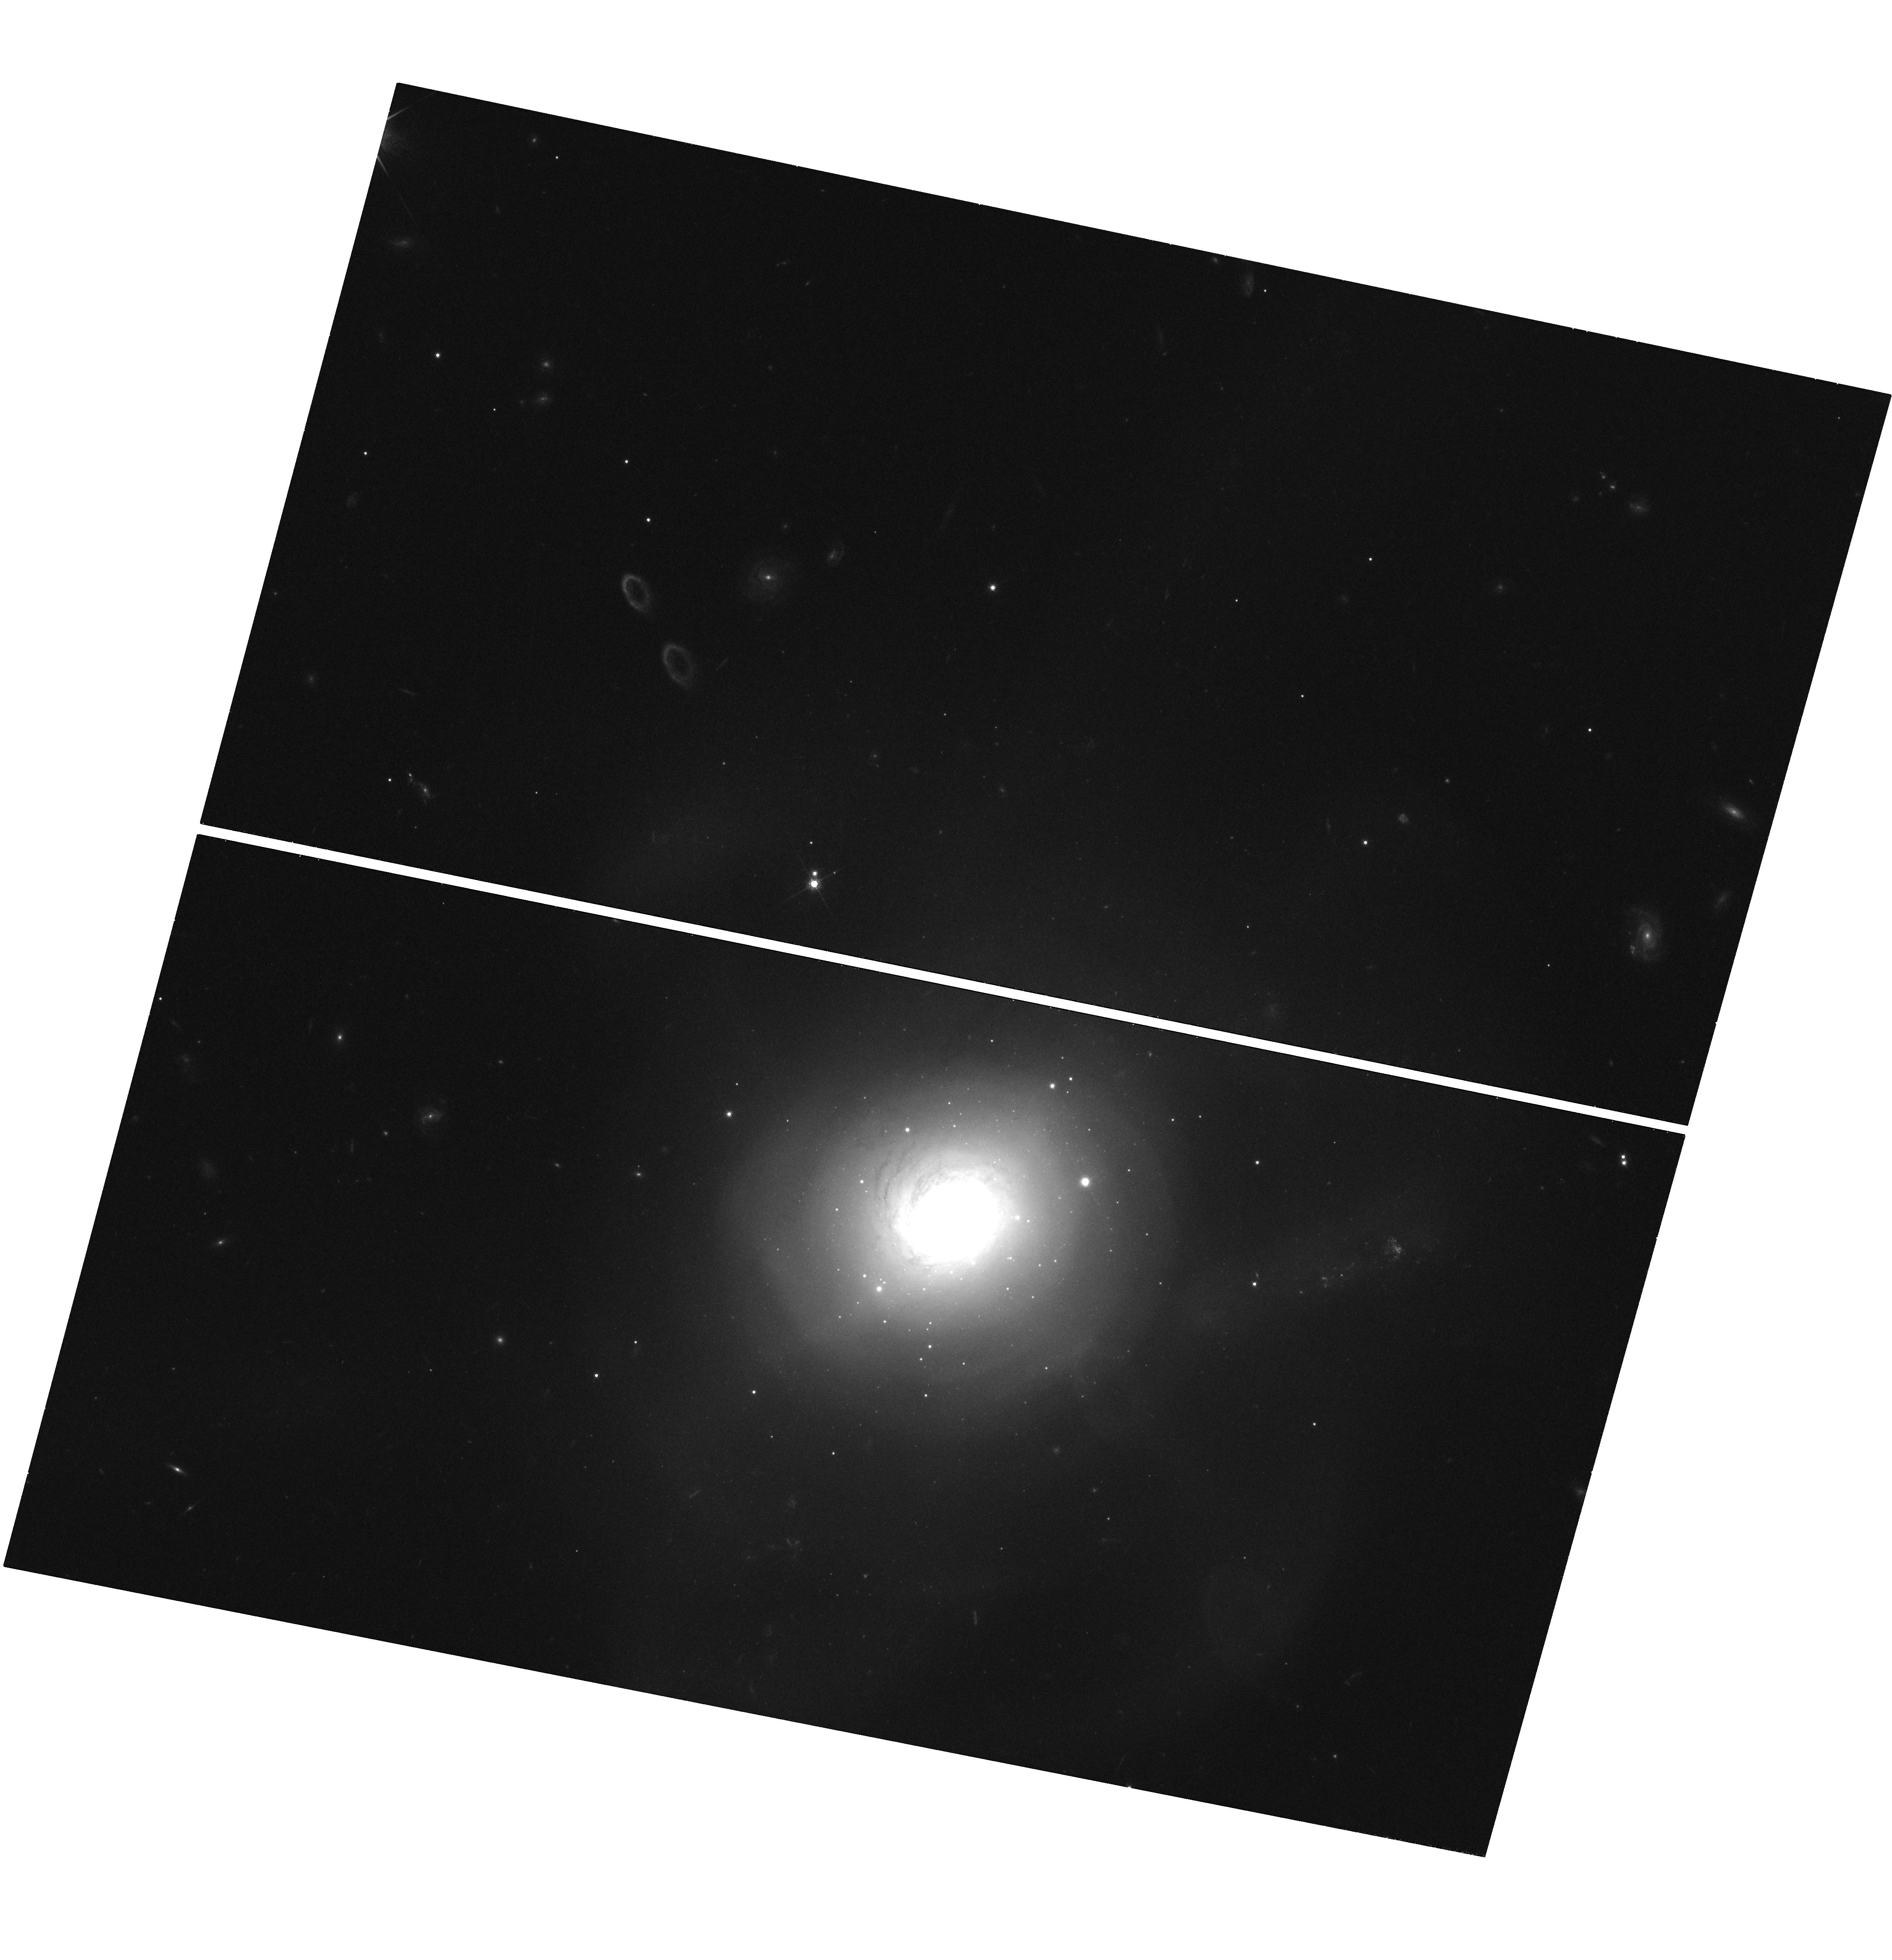
Target: NGC7252-2
Instrument: WFC3/UVIS
Filter: F775W
Exposure: 35 min
Observation ID: hst_11554_02_wfc3_uvis_f775w_ib1t02

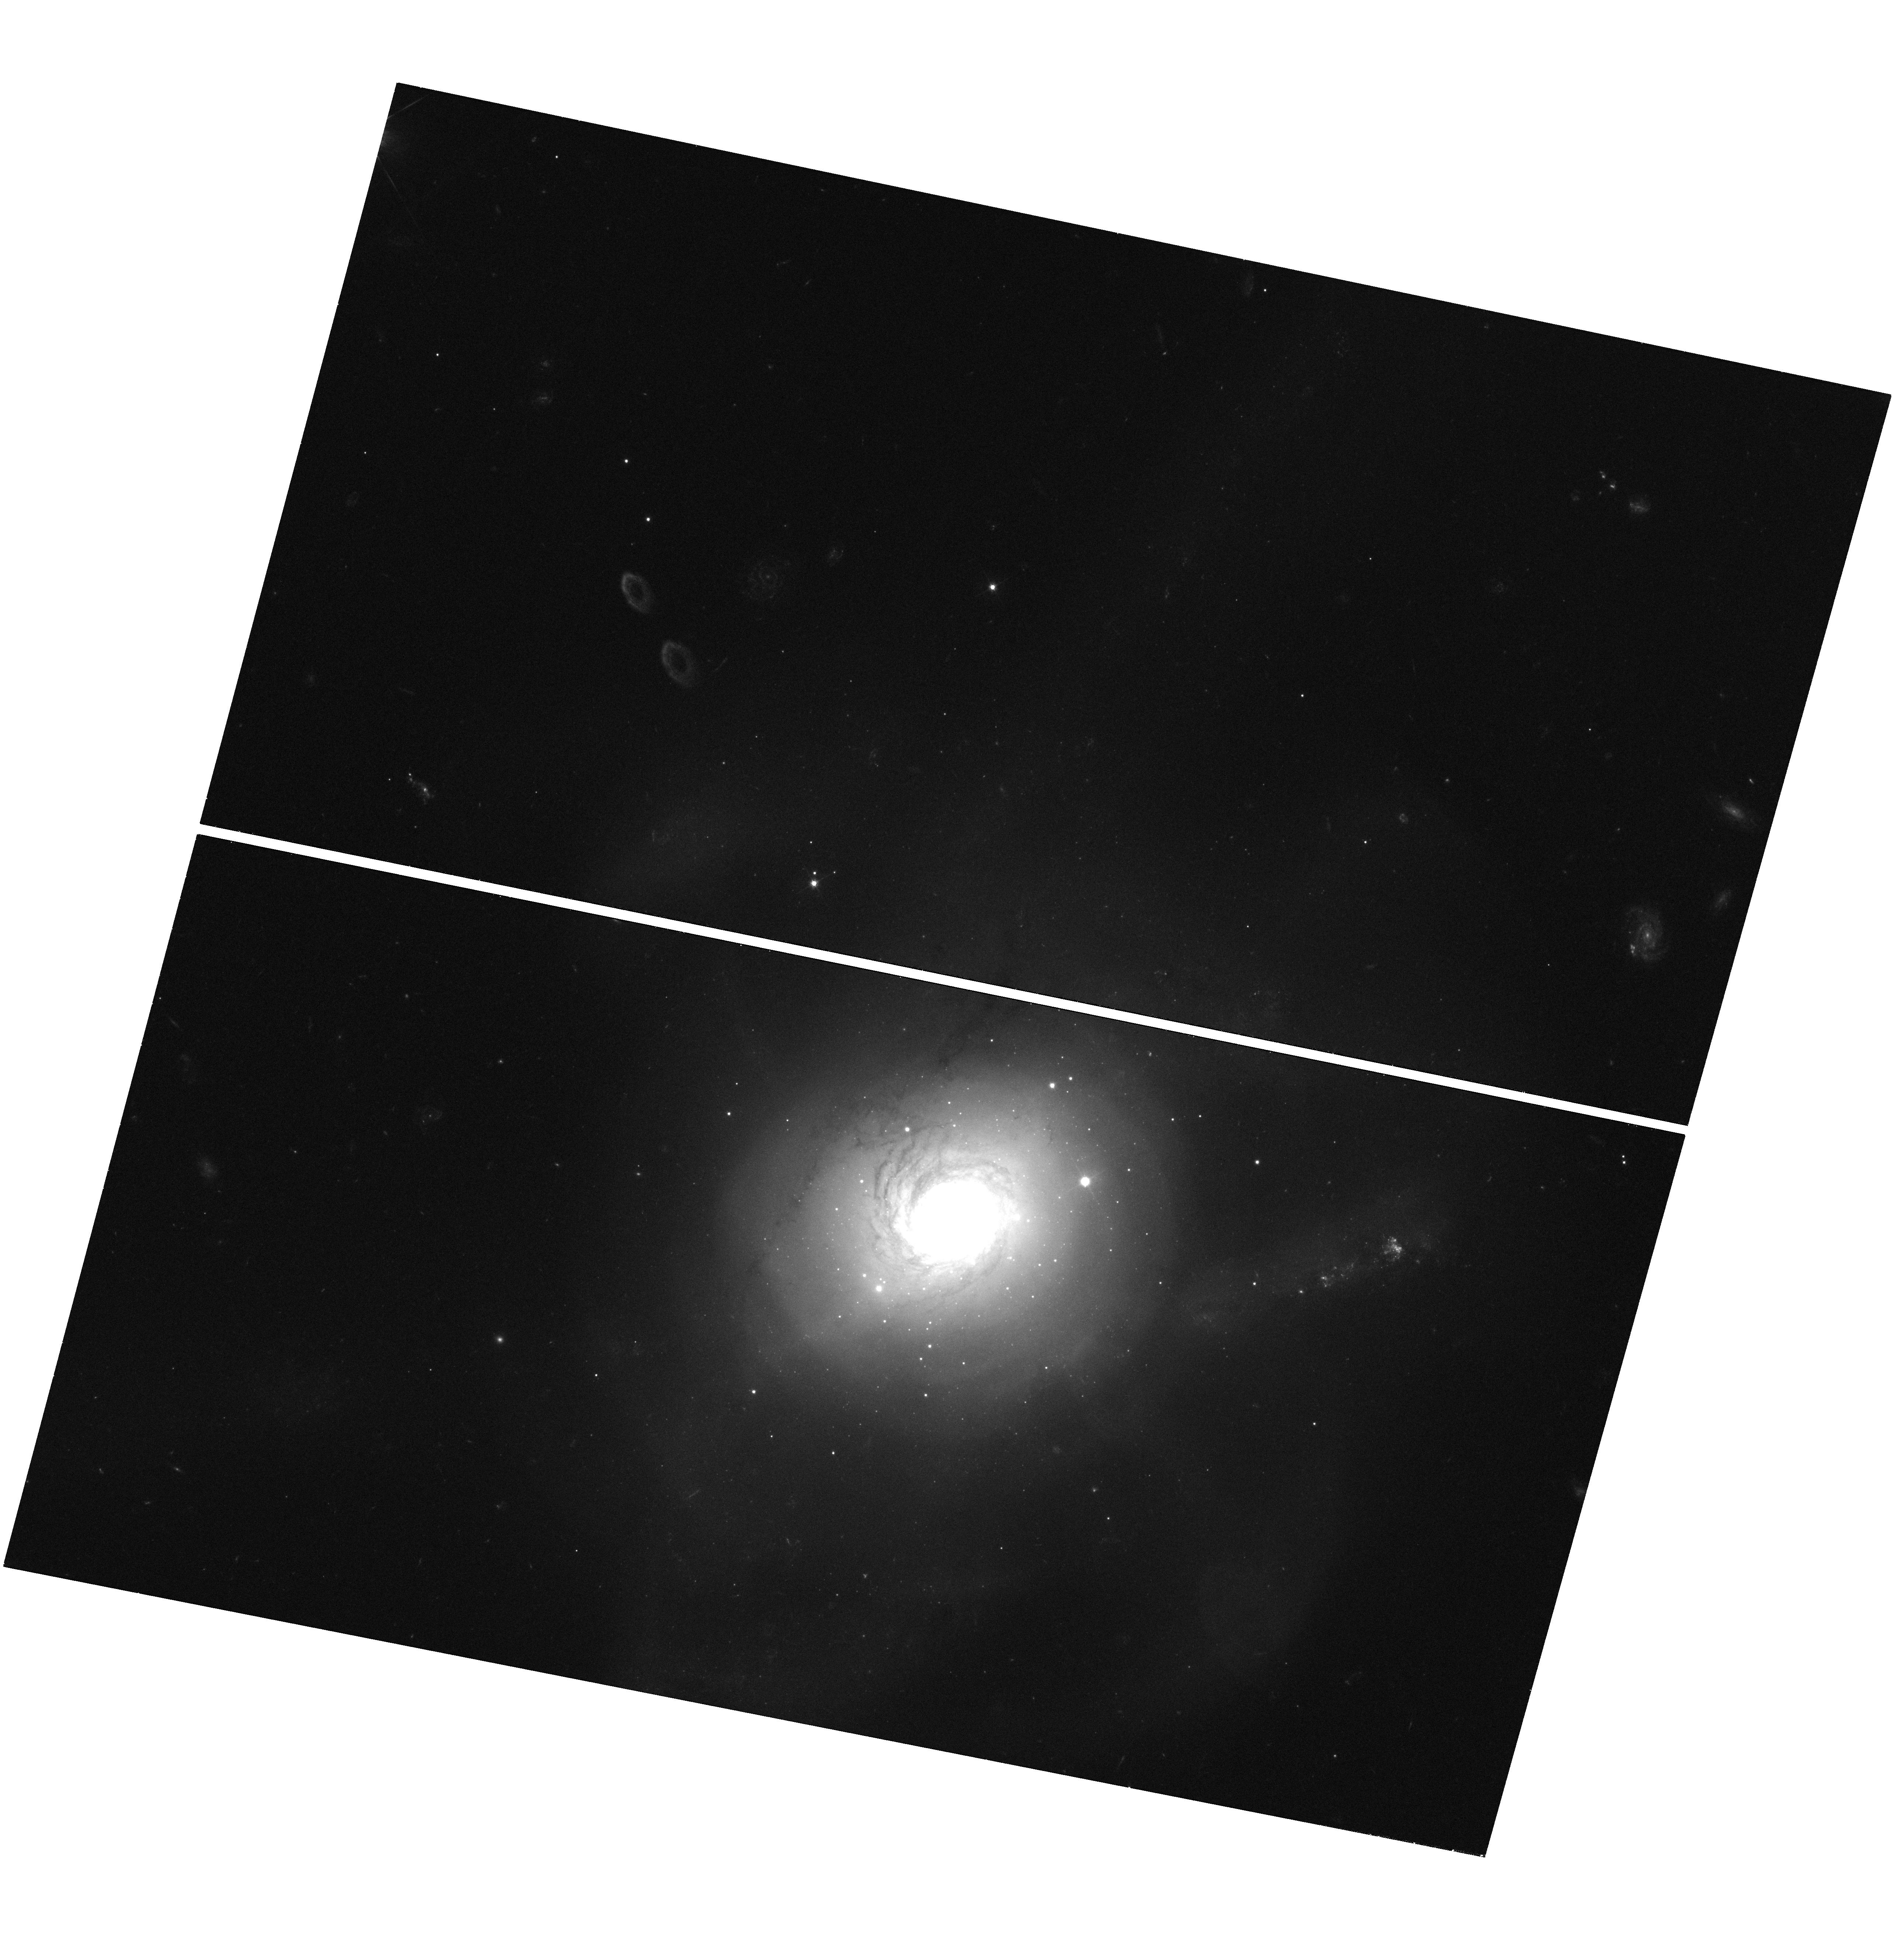
Target: NGC7252-2
Instrument: WFC3/UVIS
Filter: F475W
Exposure: 35 min
Observation ID: hst_11554_01_wfc3_uvis_f475w_ib1t01

Luminosity Profiles of Extremely Massive Clusters in NGC 7252 (PI: Bastian, Nate)

The galactic merger remnant NGC 7252 represents one of the most extreme post-starburst environments in the local universe. During the disk-disk merger (~400 Myr ago) this galaxy produced the largest young massive star cluster population known, including two clusters above 10^7 Msun, a factor of 100 more massive than typical globular clusters in the Milky Way. We propose ACS-HRC observations of 3 fields in NGC 7252 in order to explore the detailed properties, i.e. luminosity profiles, of these massive star clusters. These observations will be able to test massive cluster formation mechanisms (e.g. the cluster merger scenario) as well as the possible tidal erosion and truncation of the outer regions of the clusters by the galactic tidal field. These observations will compliment our large on-going study using archival HST data, of star cluster profiles outside the Local Group. The cluster population in NGC 7252 will extend our sample in cluster mass by an order of magnitude.